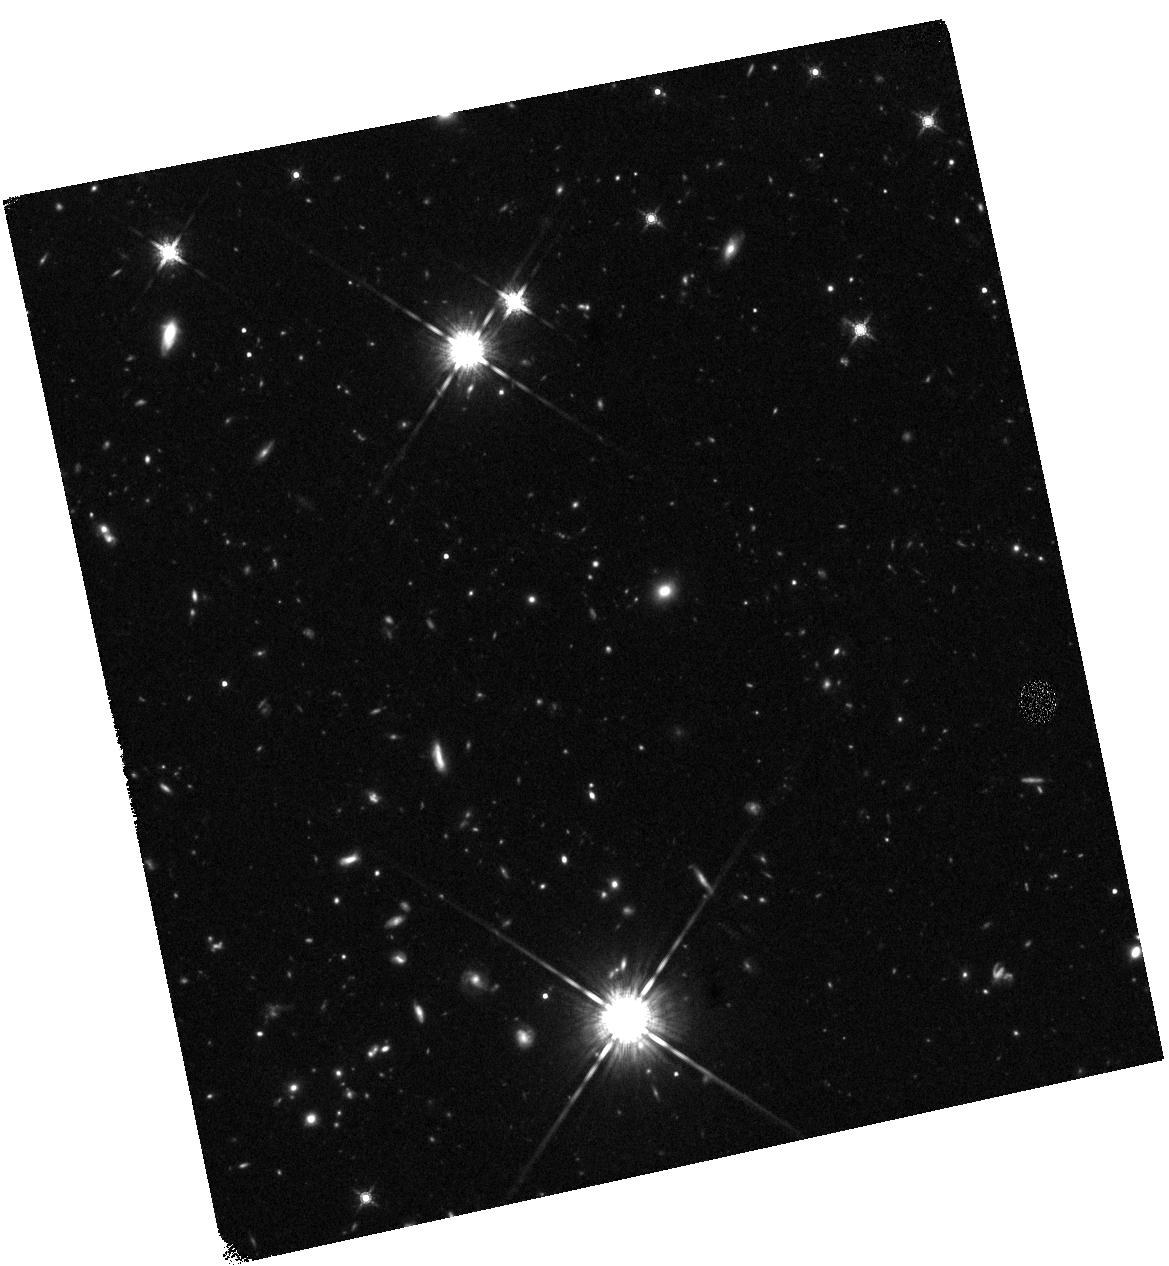
Target: GRB110328A. Instrument: WFC3/IR. Filter: F160W. Exposure: 47 min. Observation ID: hst_12764_h2_wfc3_ir_f160w_ibvwh2

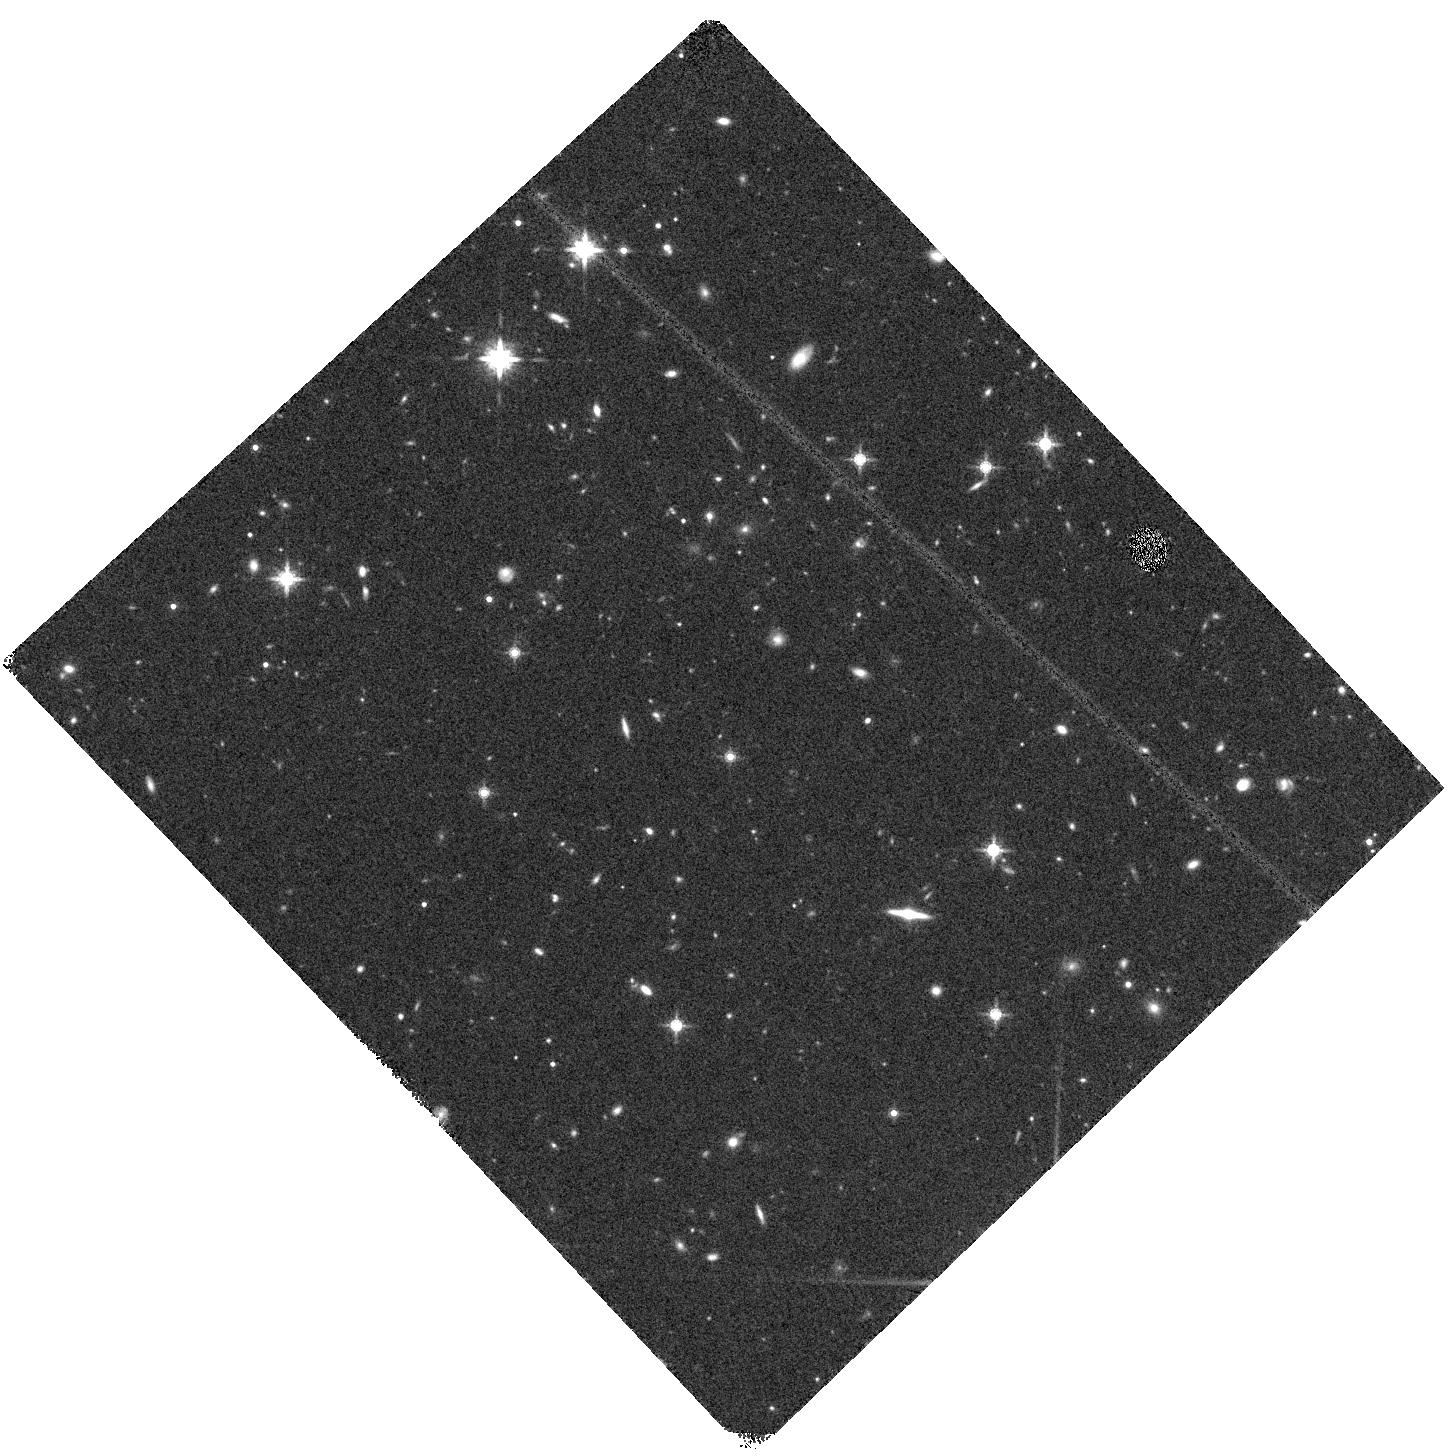
Target: GRB111215A. Instrument: WFC3/IR. Filter: F160W. Exposure: 20 min. Observation ID: hst_12764_d1_wfc3_ir_f160w_ibvwd1

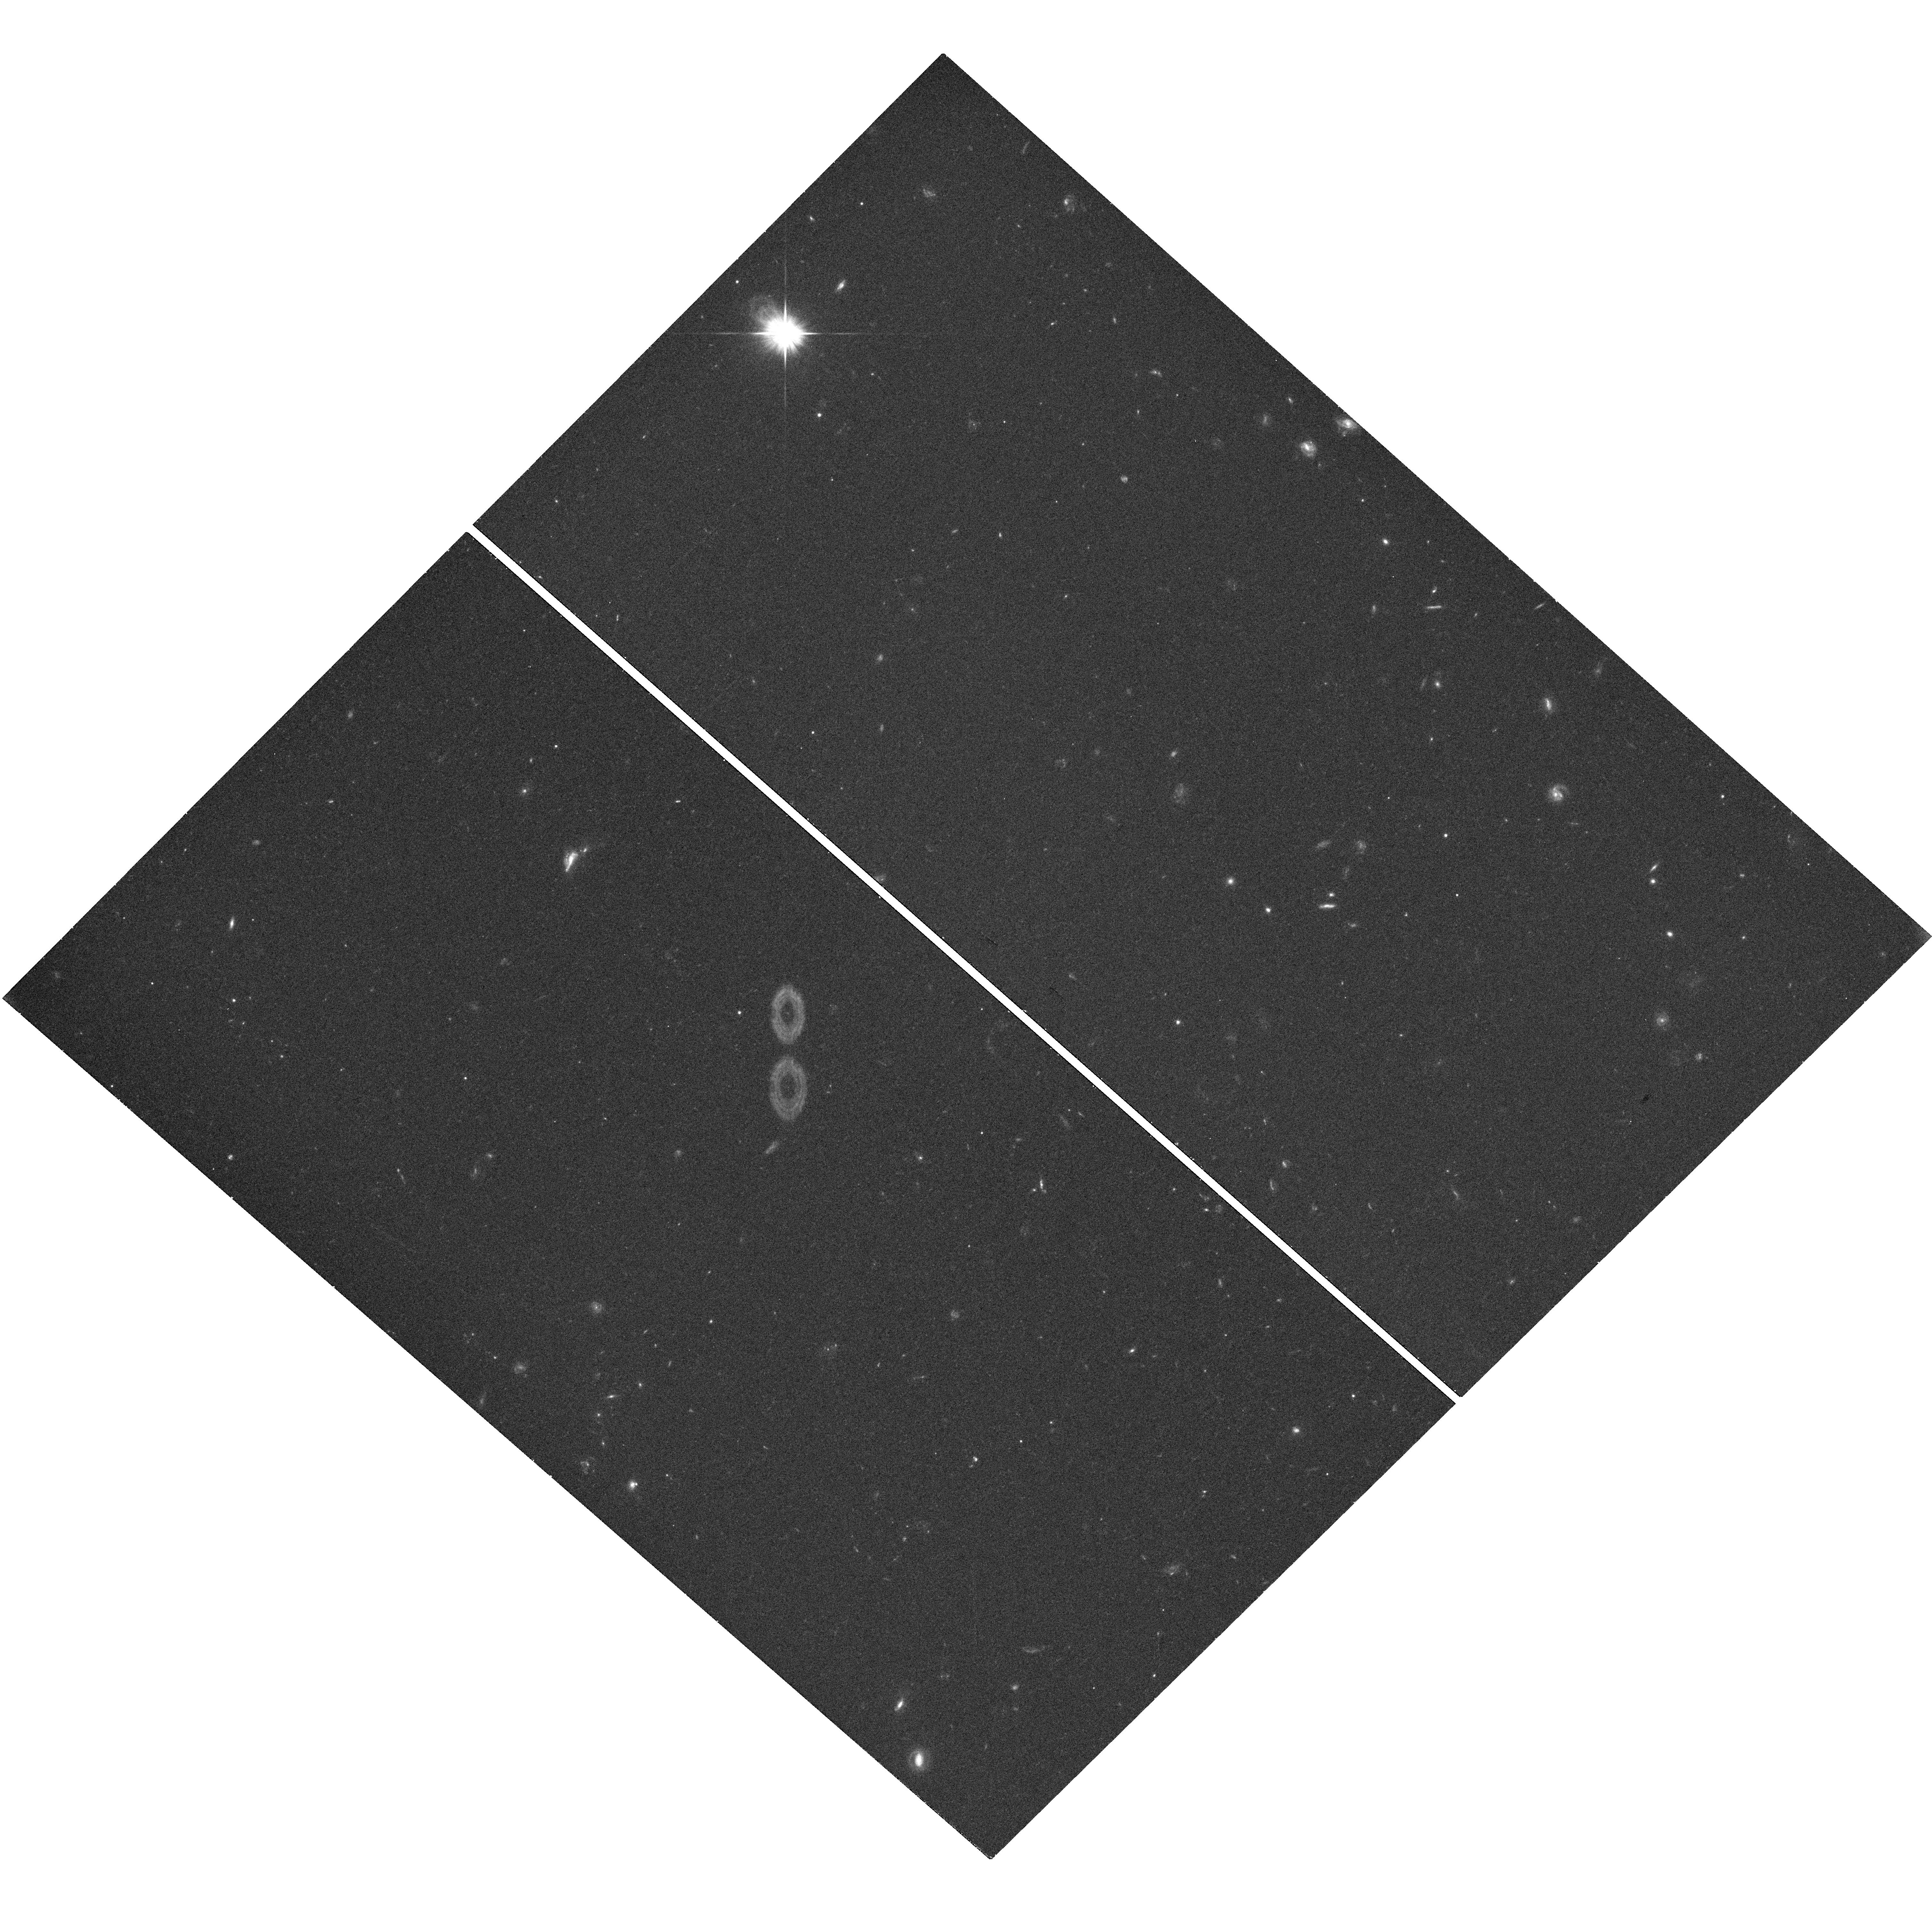
Target: GRB120320A. Instrument: WFC3/UVIS. Filter: F606W. Exposure: 18 min. Observation ID: hst_12764_d2_wfc3_uvis_f606w_ibvwd2

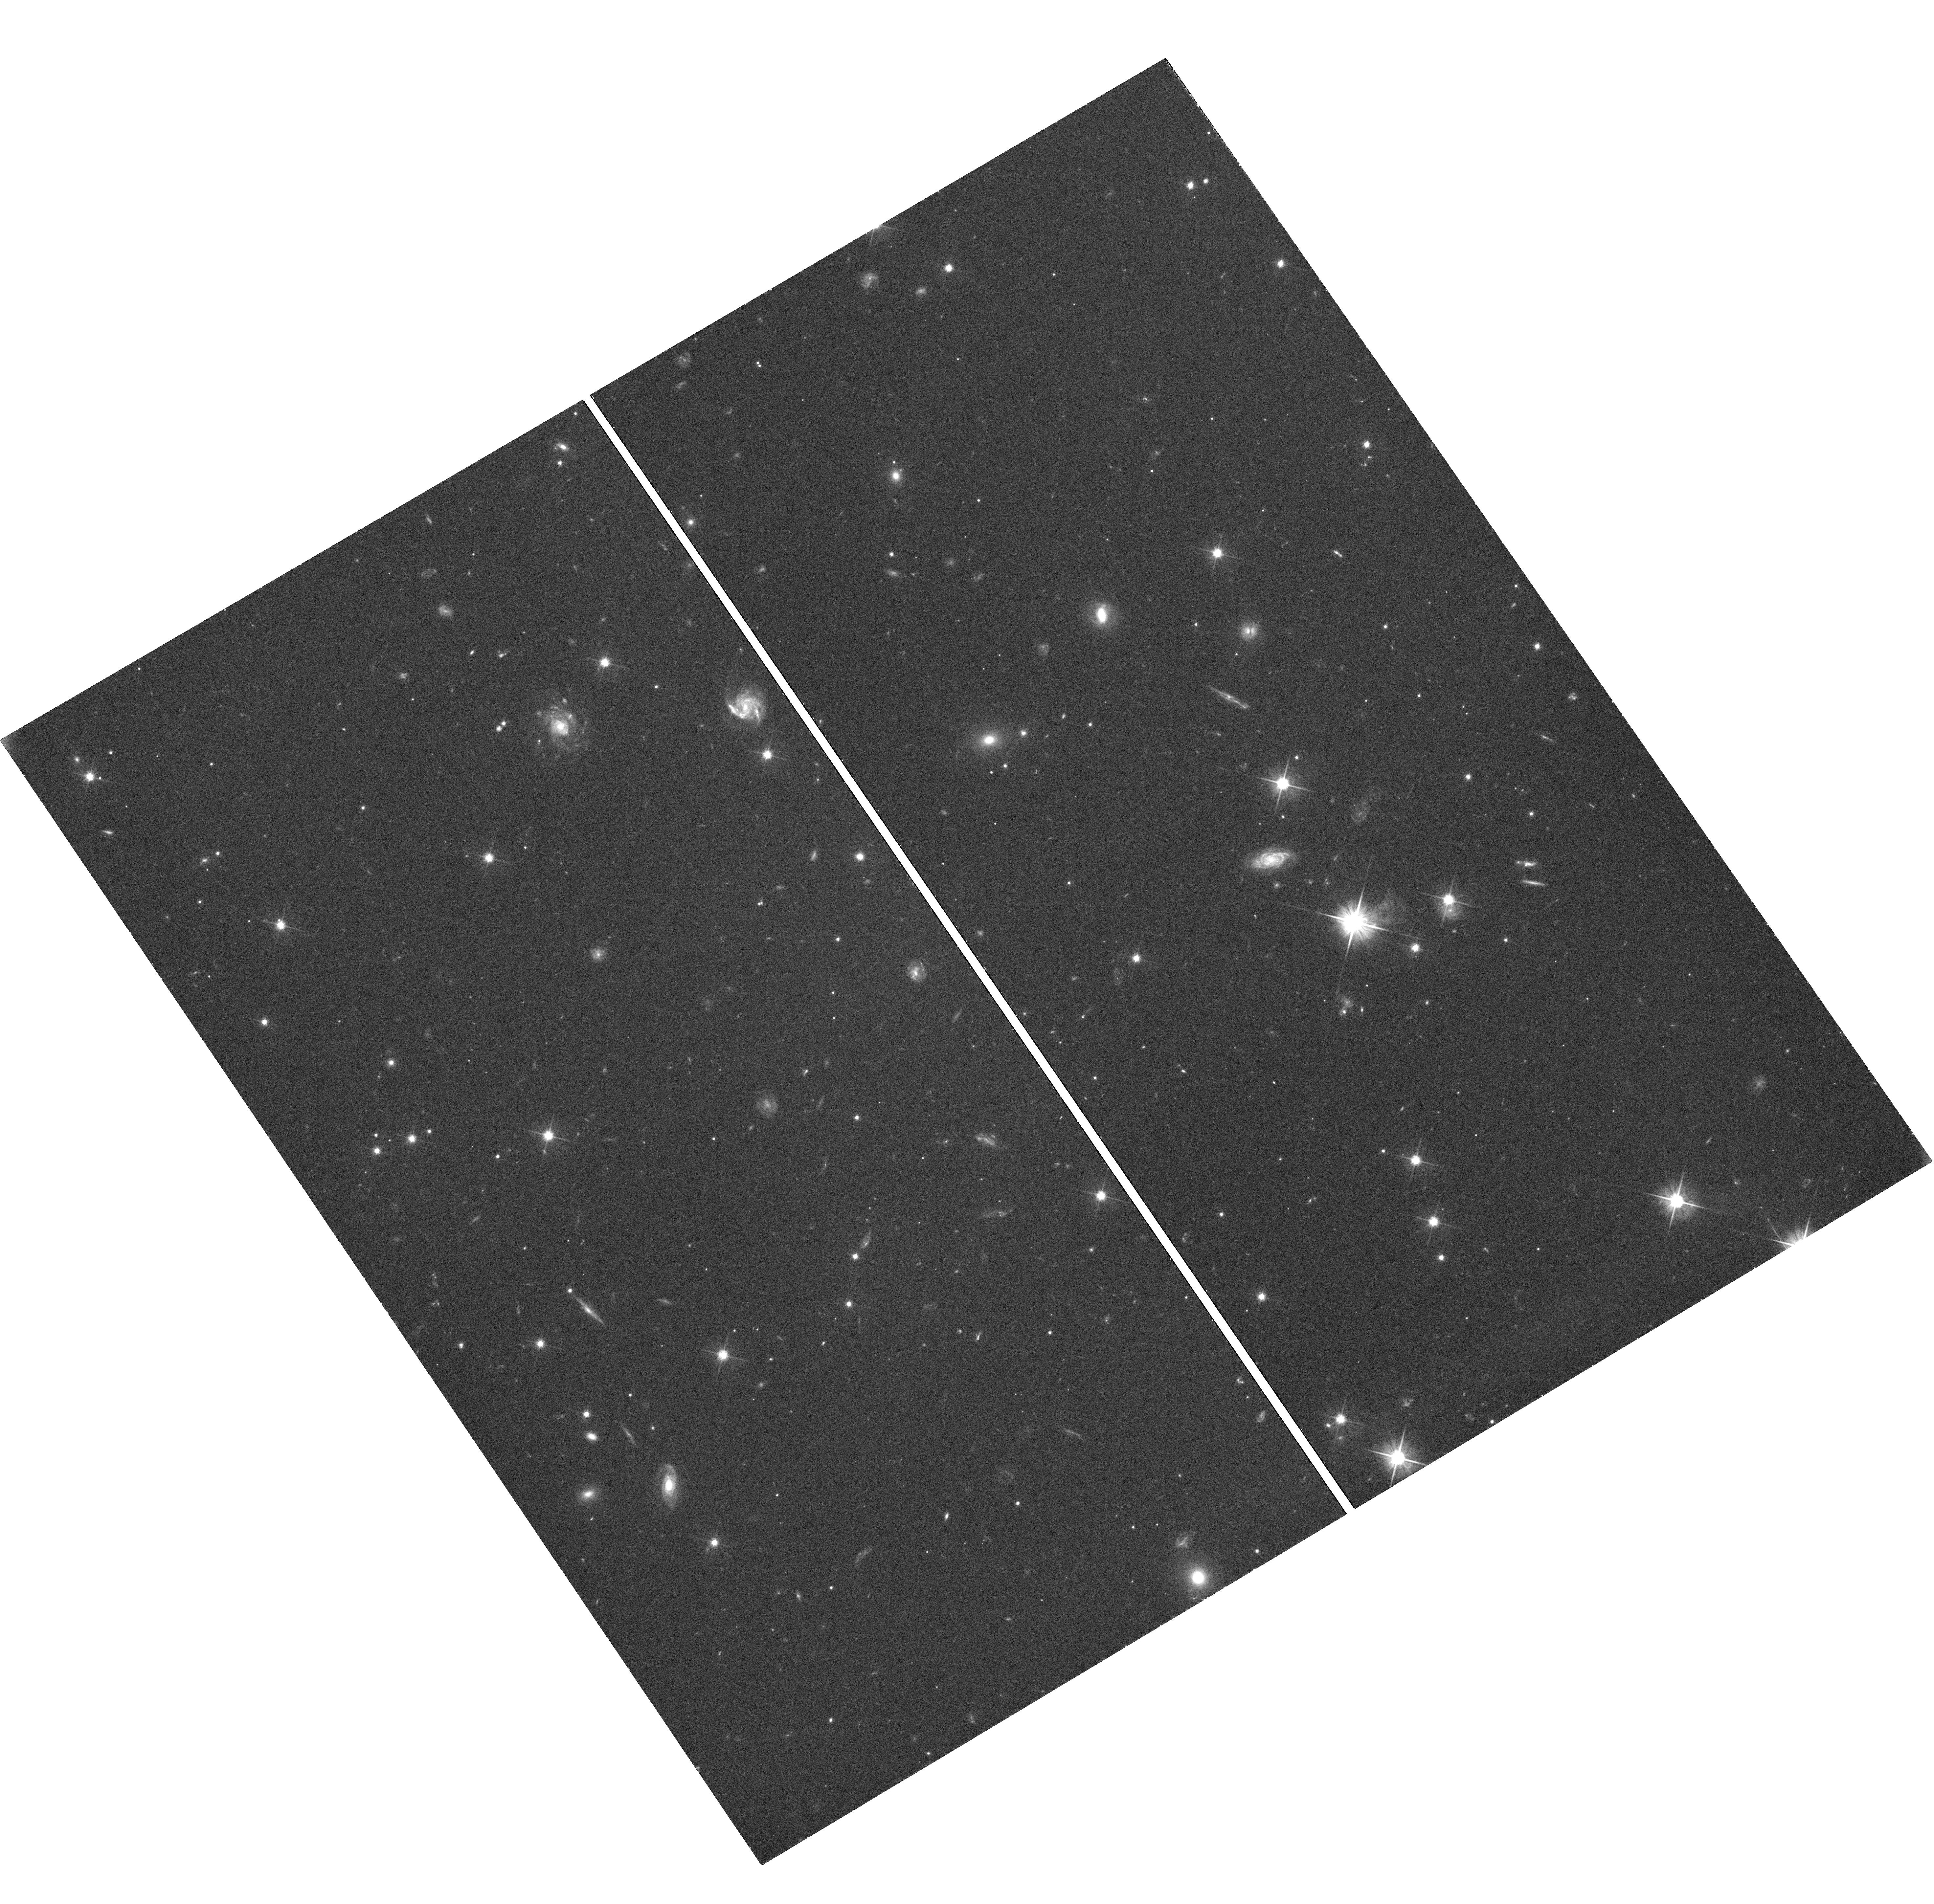
Target: GRB110915A. Instrument: WFC3/UVIS. Filter: F606W. Exposure: 42 min. Observation ID: hst_12764_v1_wfc3_uvis_f606w_ibvwv1

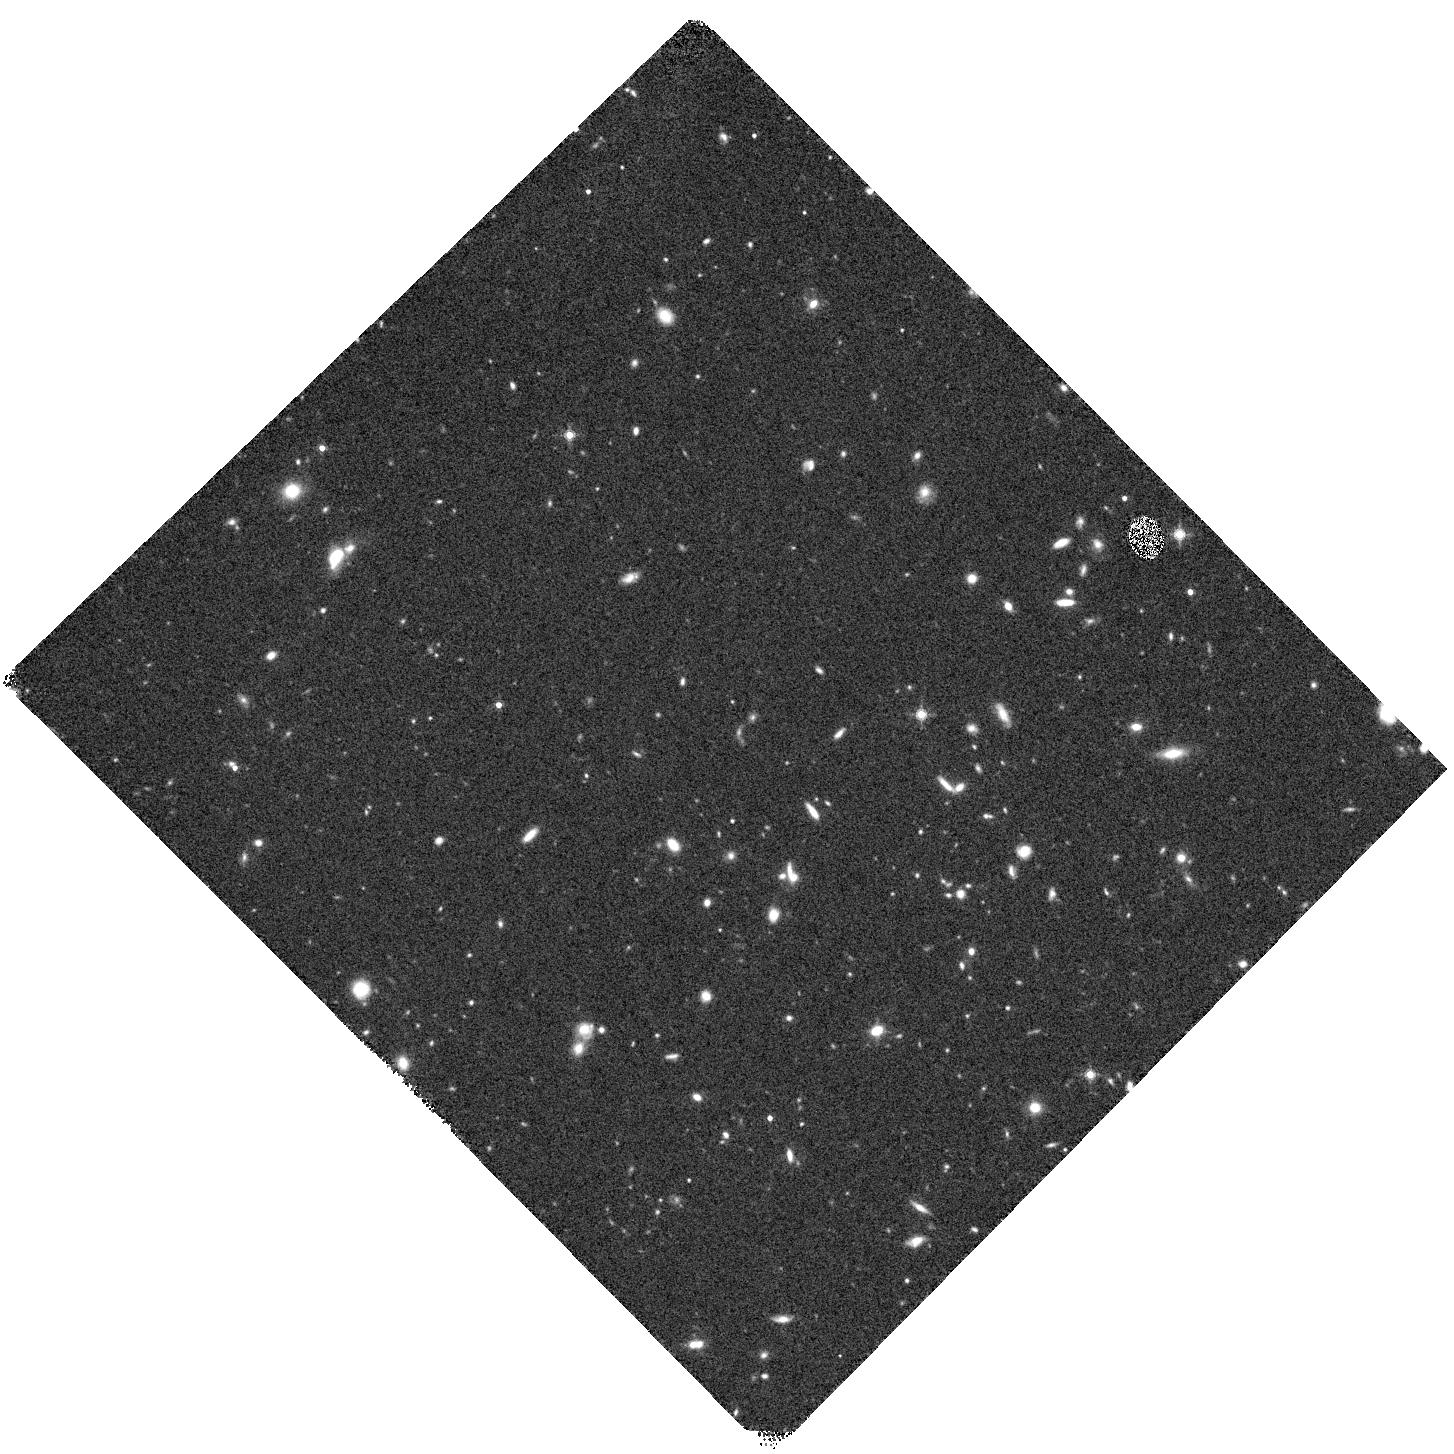
Target: GRB120320A. Instrument: WFC3/IR. Filter: F160W. Exposure: 20 min. Observation ID: hst_12764_d2_wfc3_ir_f160w_ibvwd2

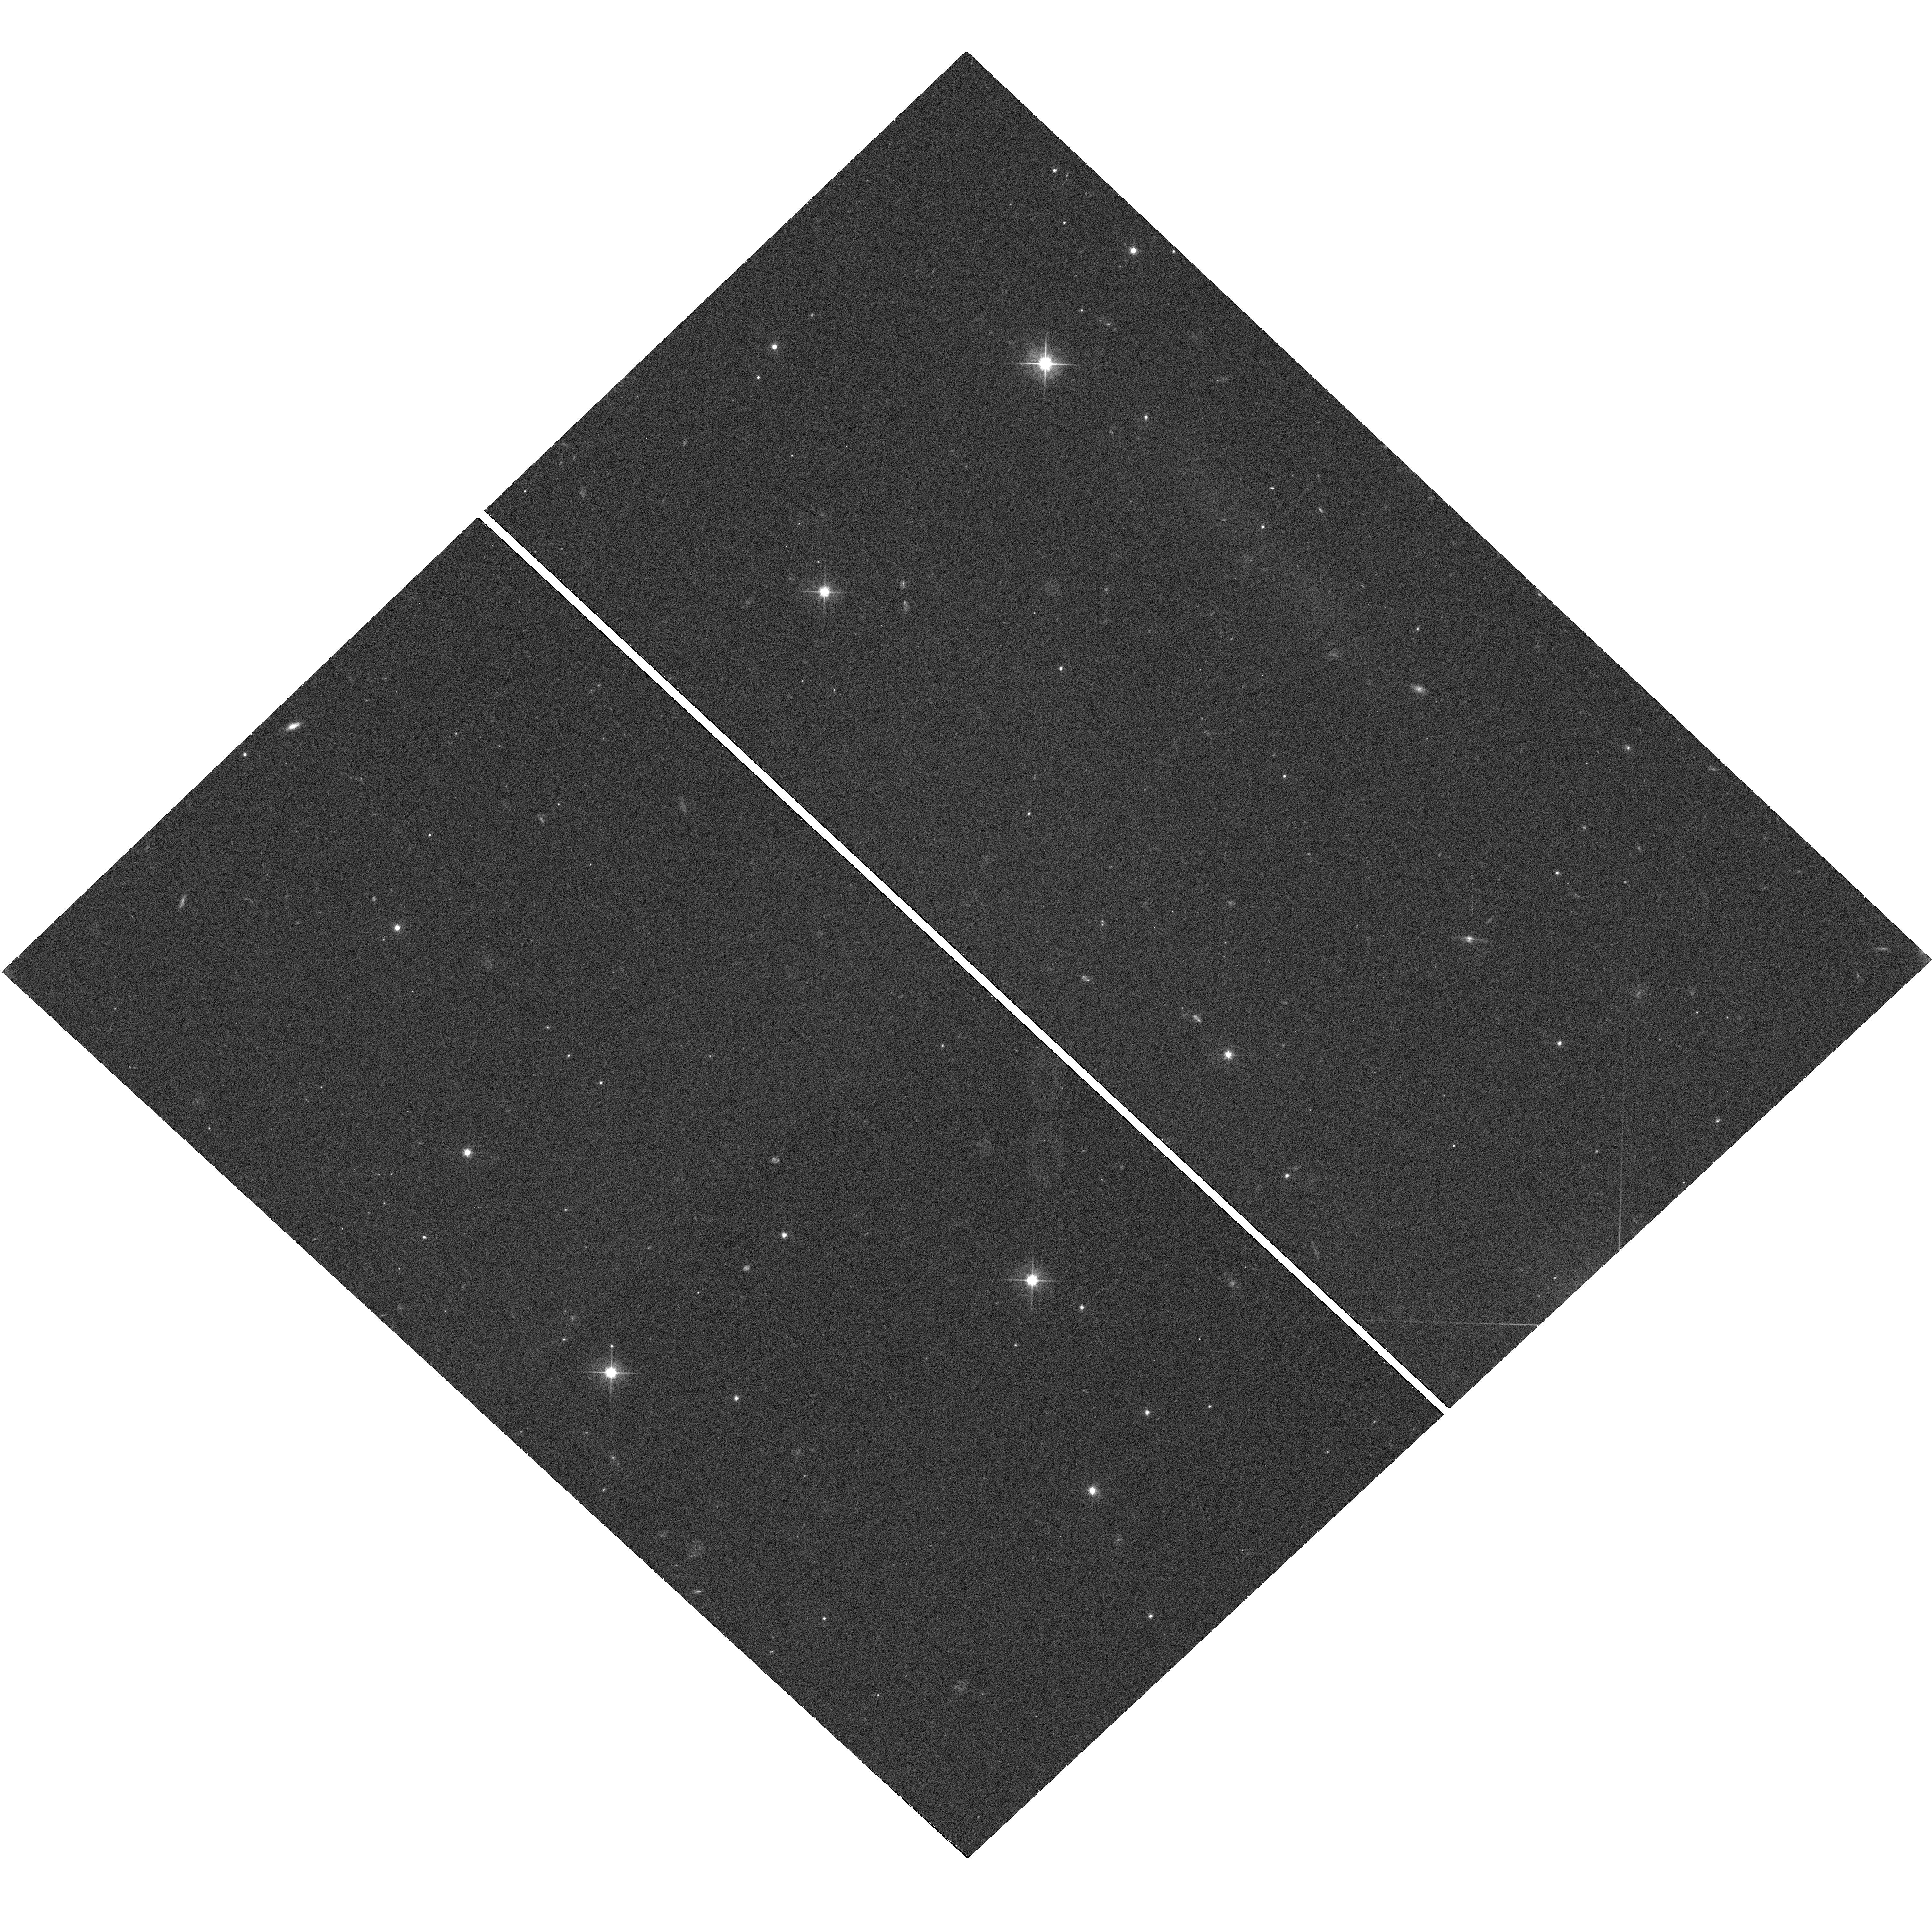
Target: GRB111215A. Instrument: WFC3/UVIS. Filter: F606W. Exposure: 18 min. Observation ID: hst_12764_d1_wfc3_uvis_f606w_ibvwd1

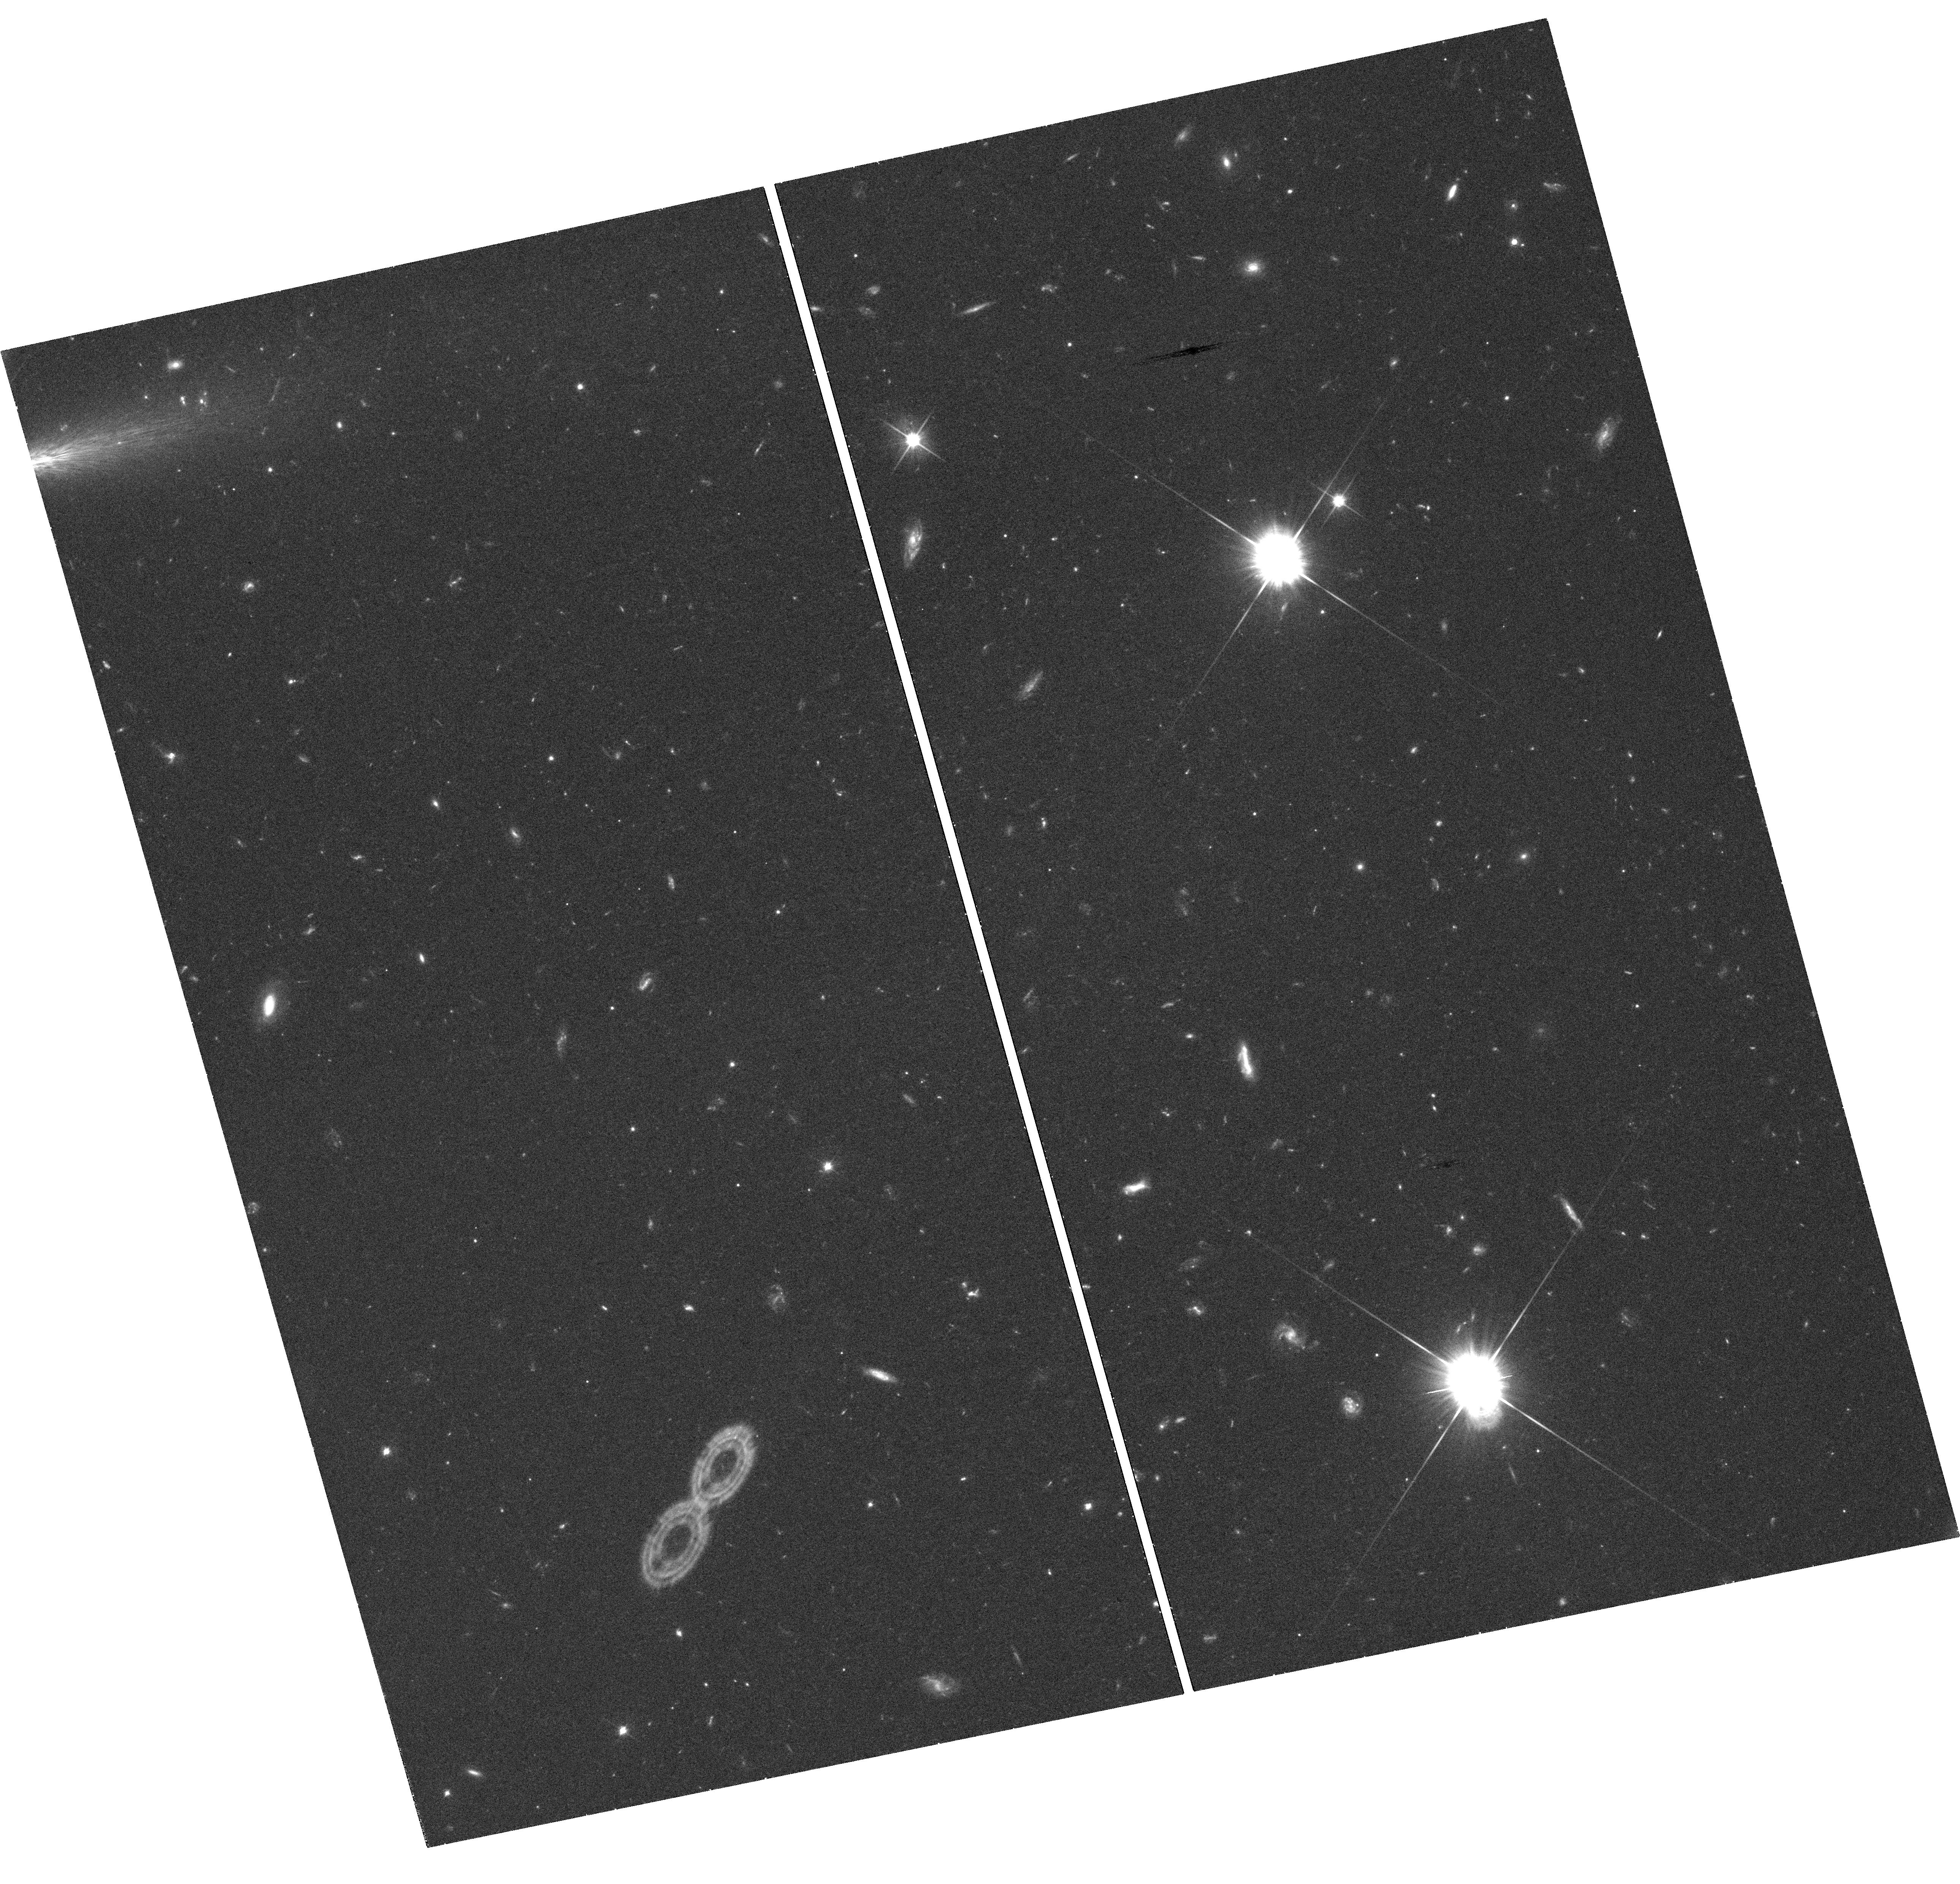
Target: GRB110328A. Instrument: WFC3/UVIS. Filter: F606W. Exposure: 43 min. Observation ID: hst_12764_v2_wfc3_uvis_f606w_ibvwv2

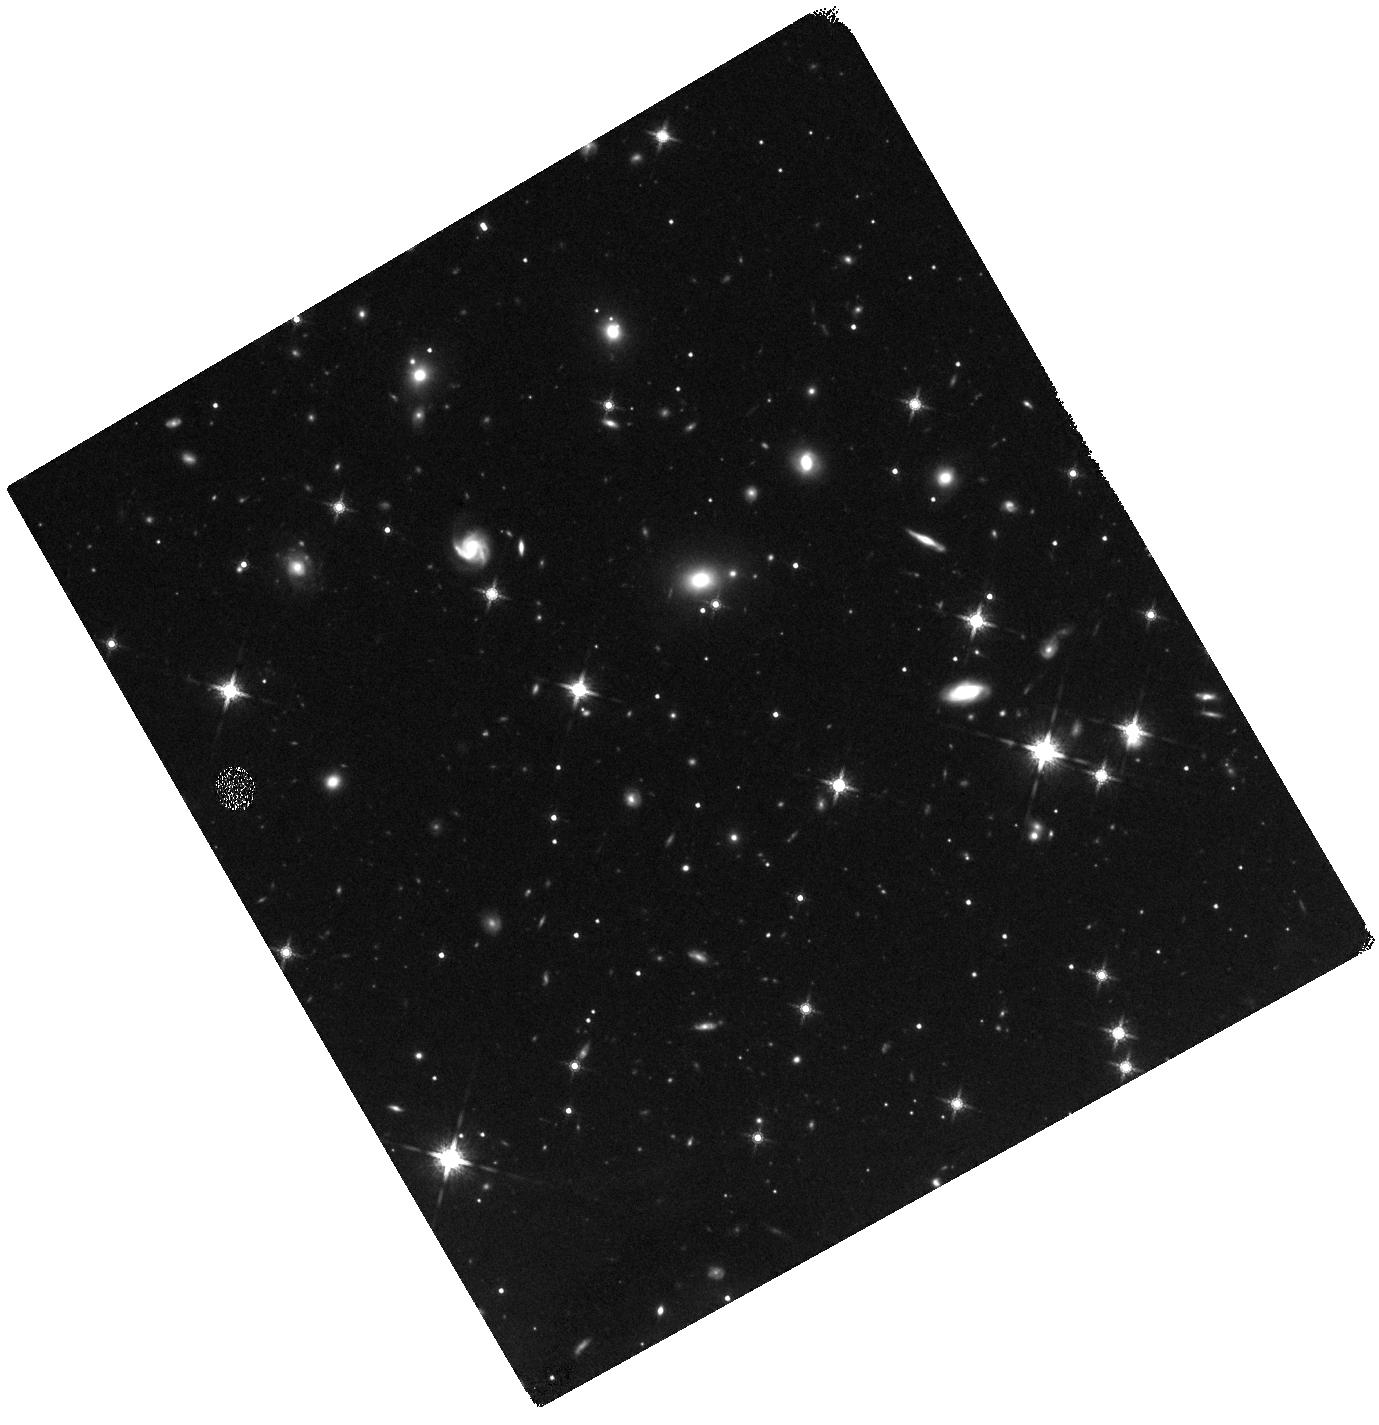
Target: GRB110915A. Instrument: WFC3/IR. Filter: F160W. Exposure: 44 min. Observation ID: hst_12764_h1_wfc3_ir_f160w_ibvwh1

The demographics of dark gamma-ray bursts (PI: Levan, Andrew James)

Dark gamma-ray bursts (GRBs) -- where the optical emission is apparently suppressed -- can only be reliably localized by their X-ray afterglows. Here we propose to complete a survey using the sensitivity and point spread function of Chandra to precisely pinpoint the GRB locations, and HST to locate and study the host galaxies. Our results to date are suggestive of most dark GRBs originating in more luminous galaxies than "bright" GRBs. Our new observations will increase the statistical certainty of this result, while simultaneously allowing us to more precisely identify the minority of dark GRBs which most likely originate from the highest redshifts.